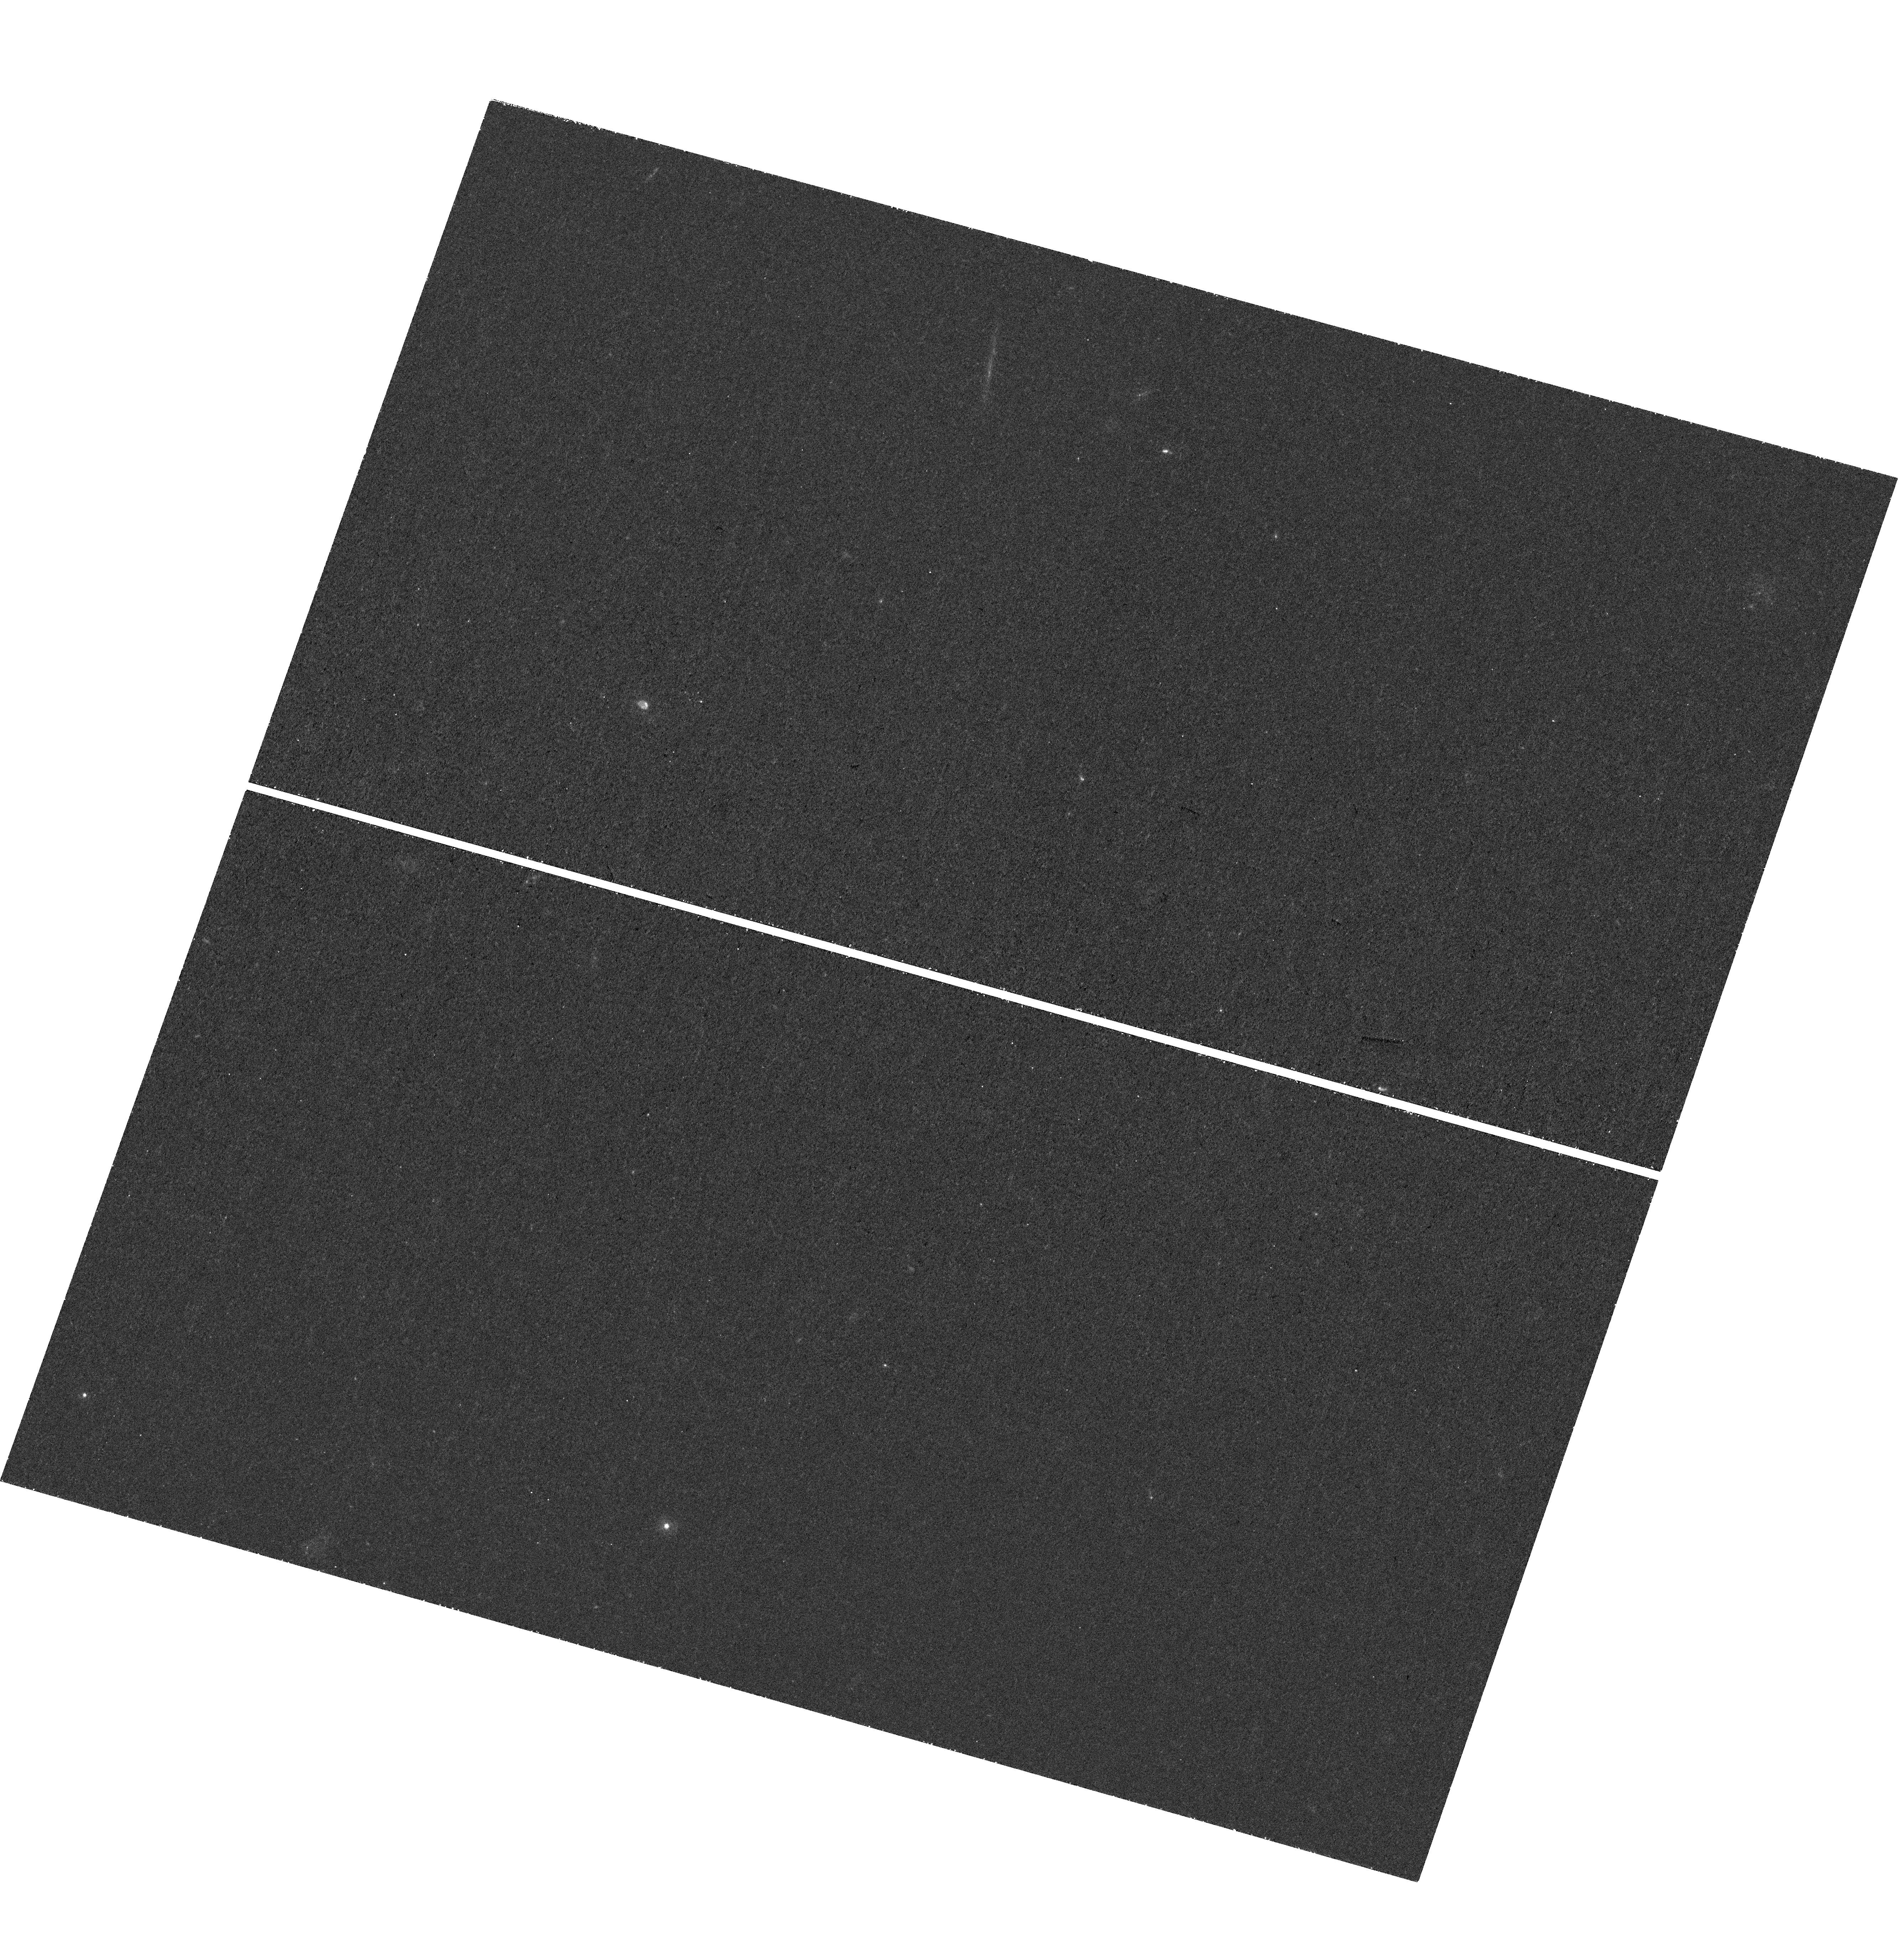
Target: GDS-8. Instrument: WFC3/UVIS. Filter: F275W. Exposure: 1.4 h. Observation ID: hst_15647_08_wfc3_uvis_f275w_idxf08

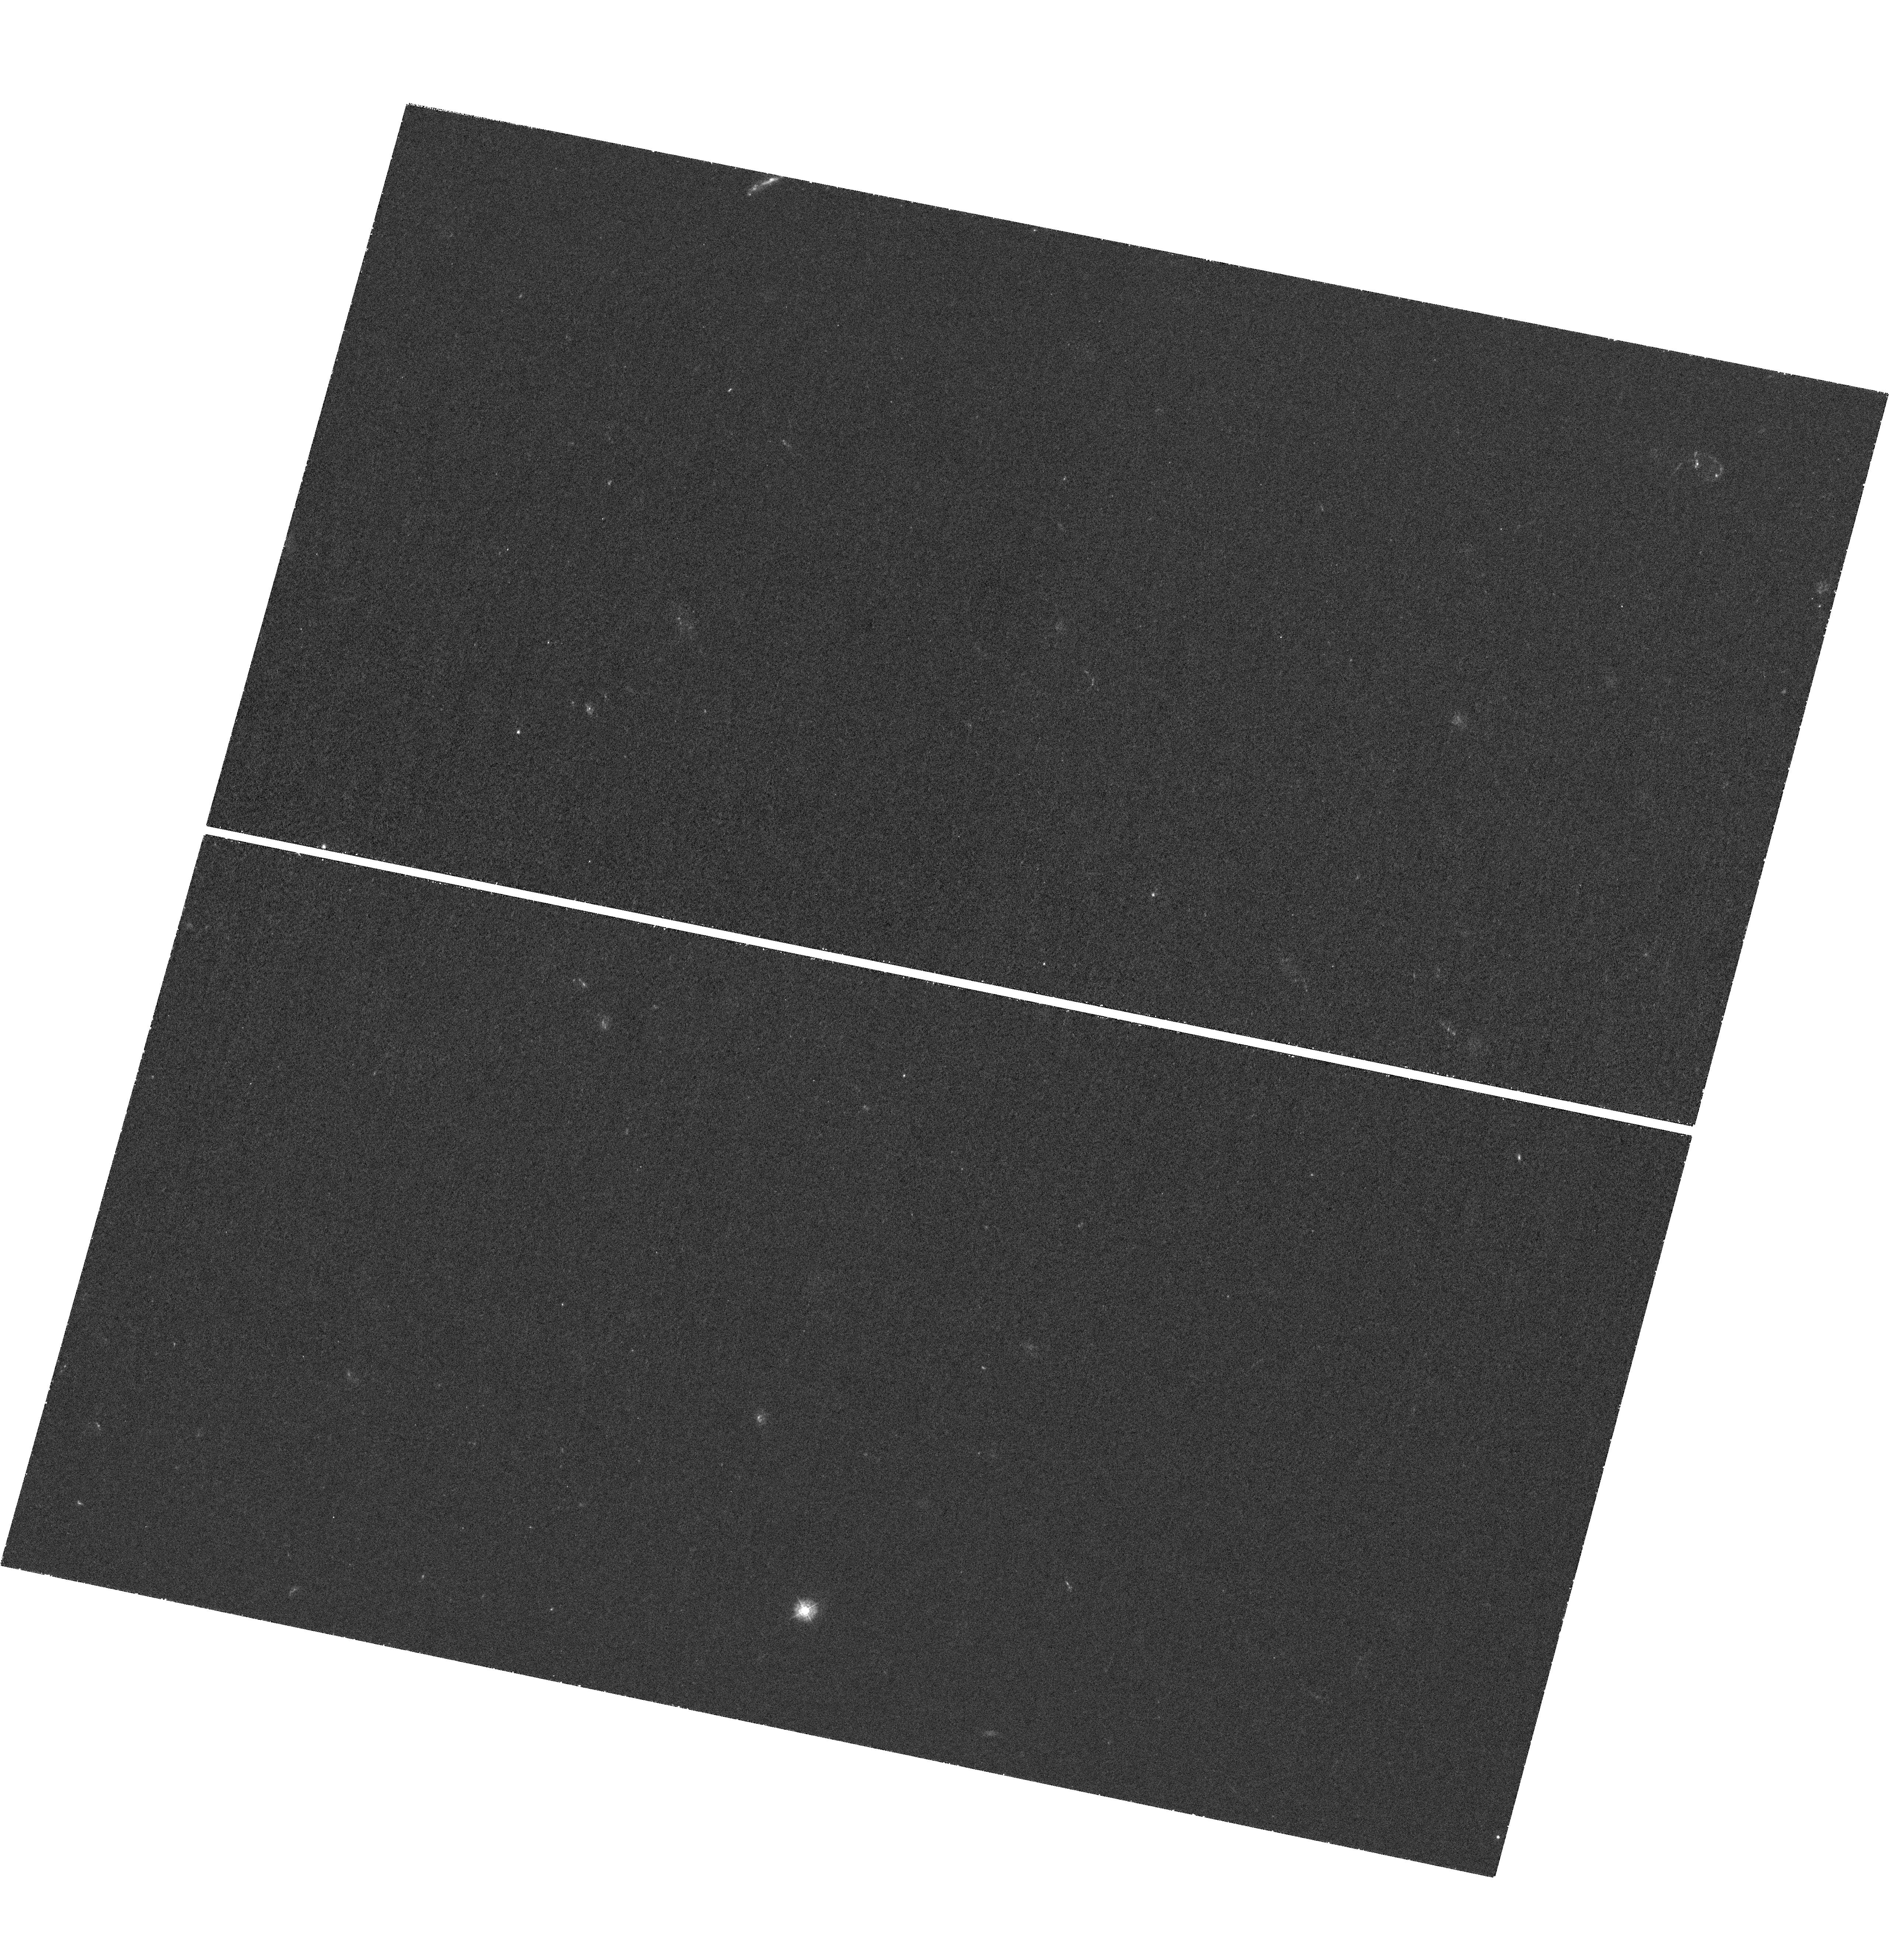
Target: COSMOS-V58. Instrument: WFC3/UVIS. Filter: F275W. Exposure: 2.1 h. Observation ID: hst_15647_58_wfc3_uvis_f275w_idxf58

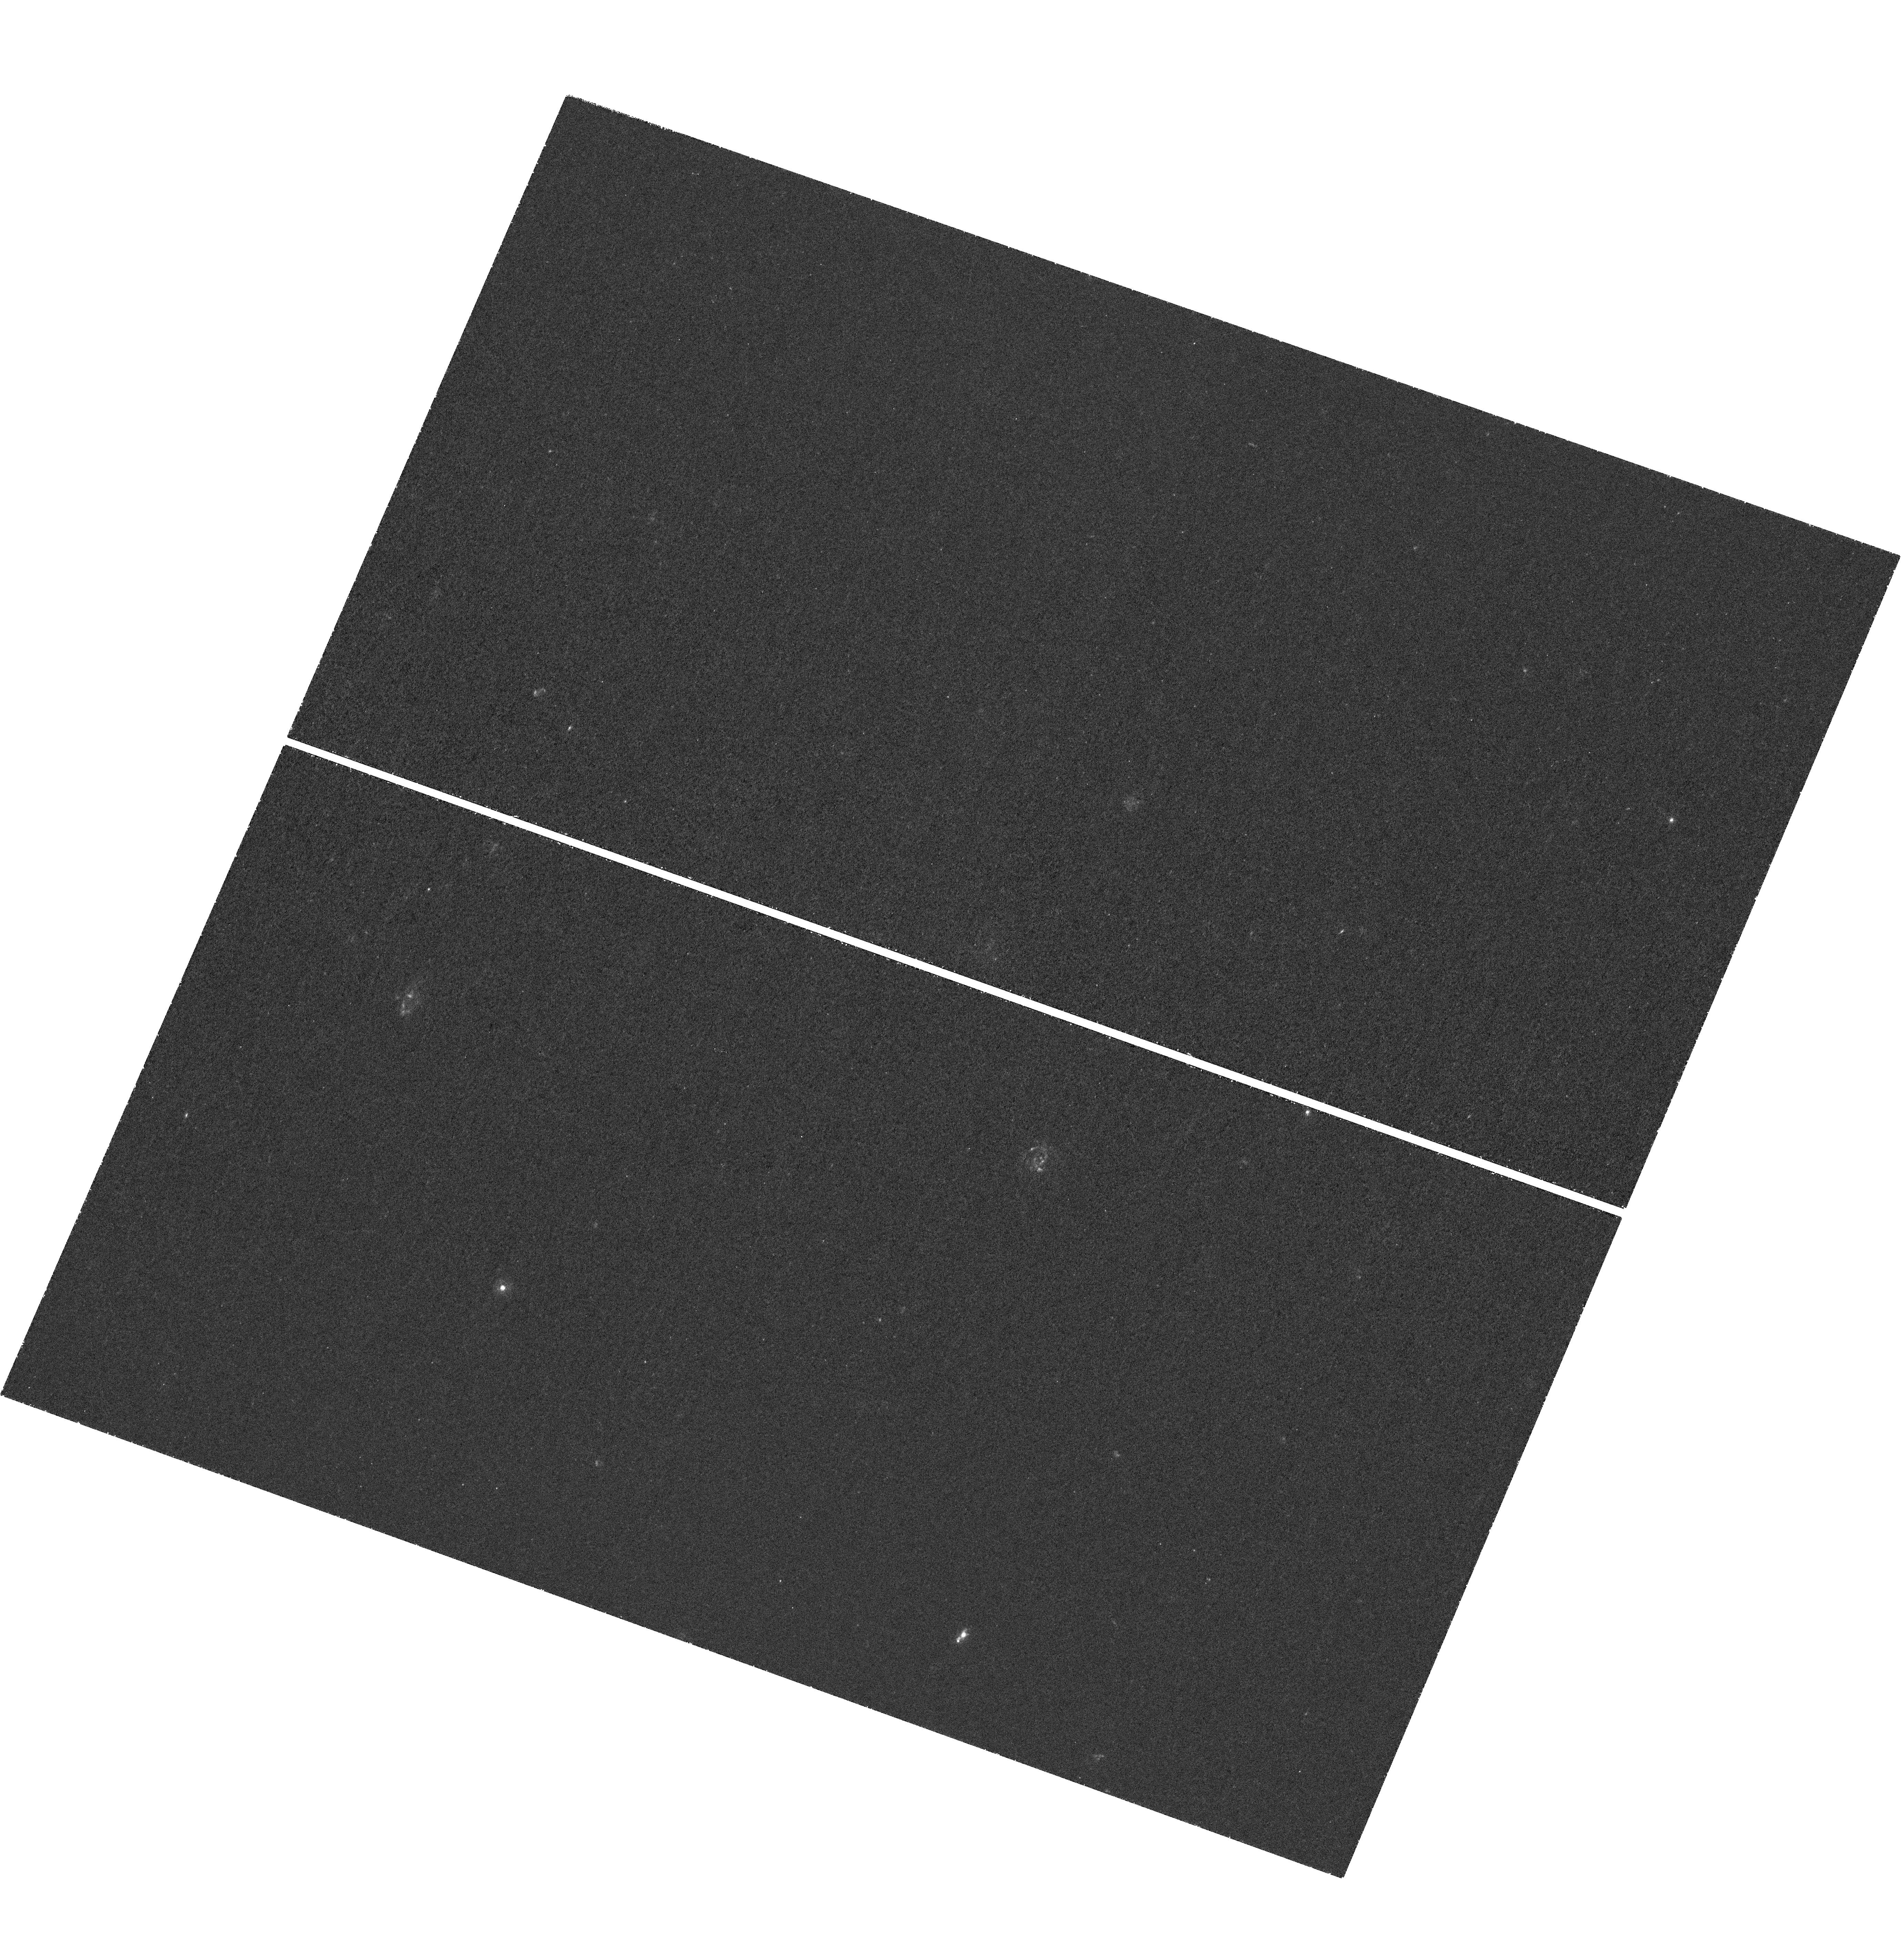
Target: GDS-4. Instrument: WFC3/UVIS. Filter: F275W. Exposure: 2.2 h. Observation ID: hst_15647_04_wfc3_uvis_f275w_idxf04

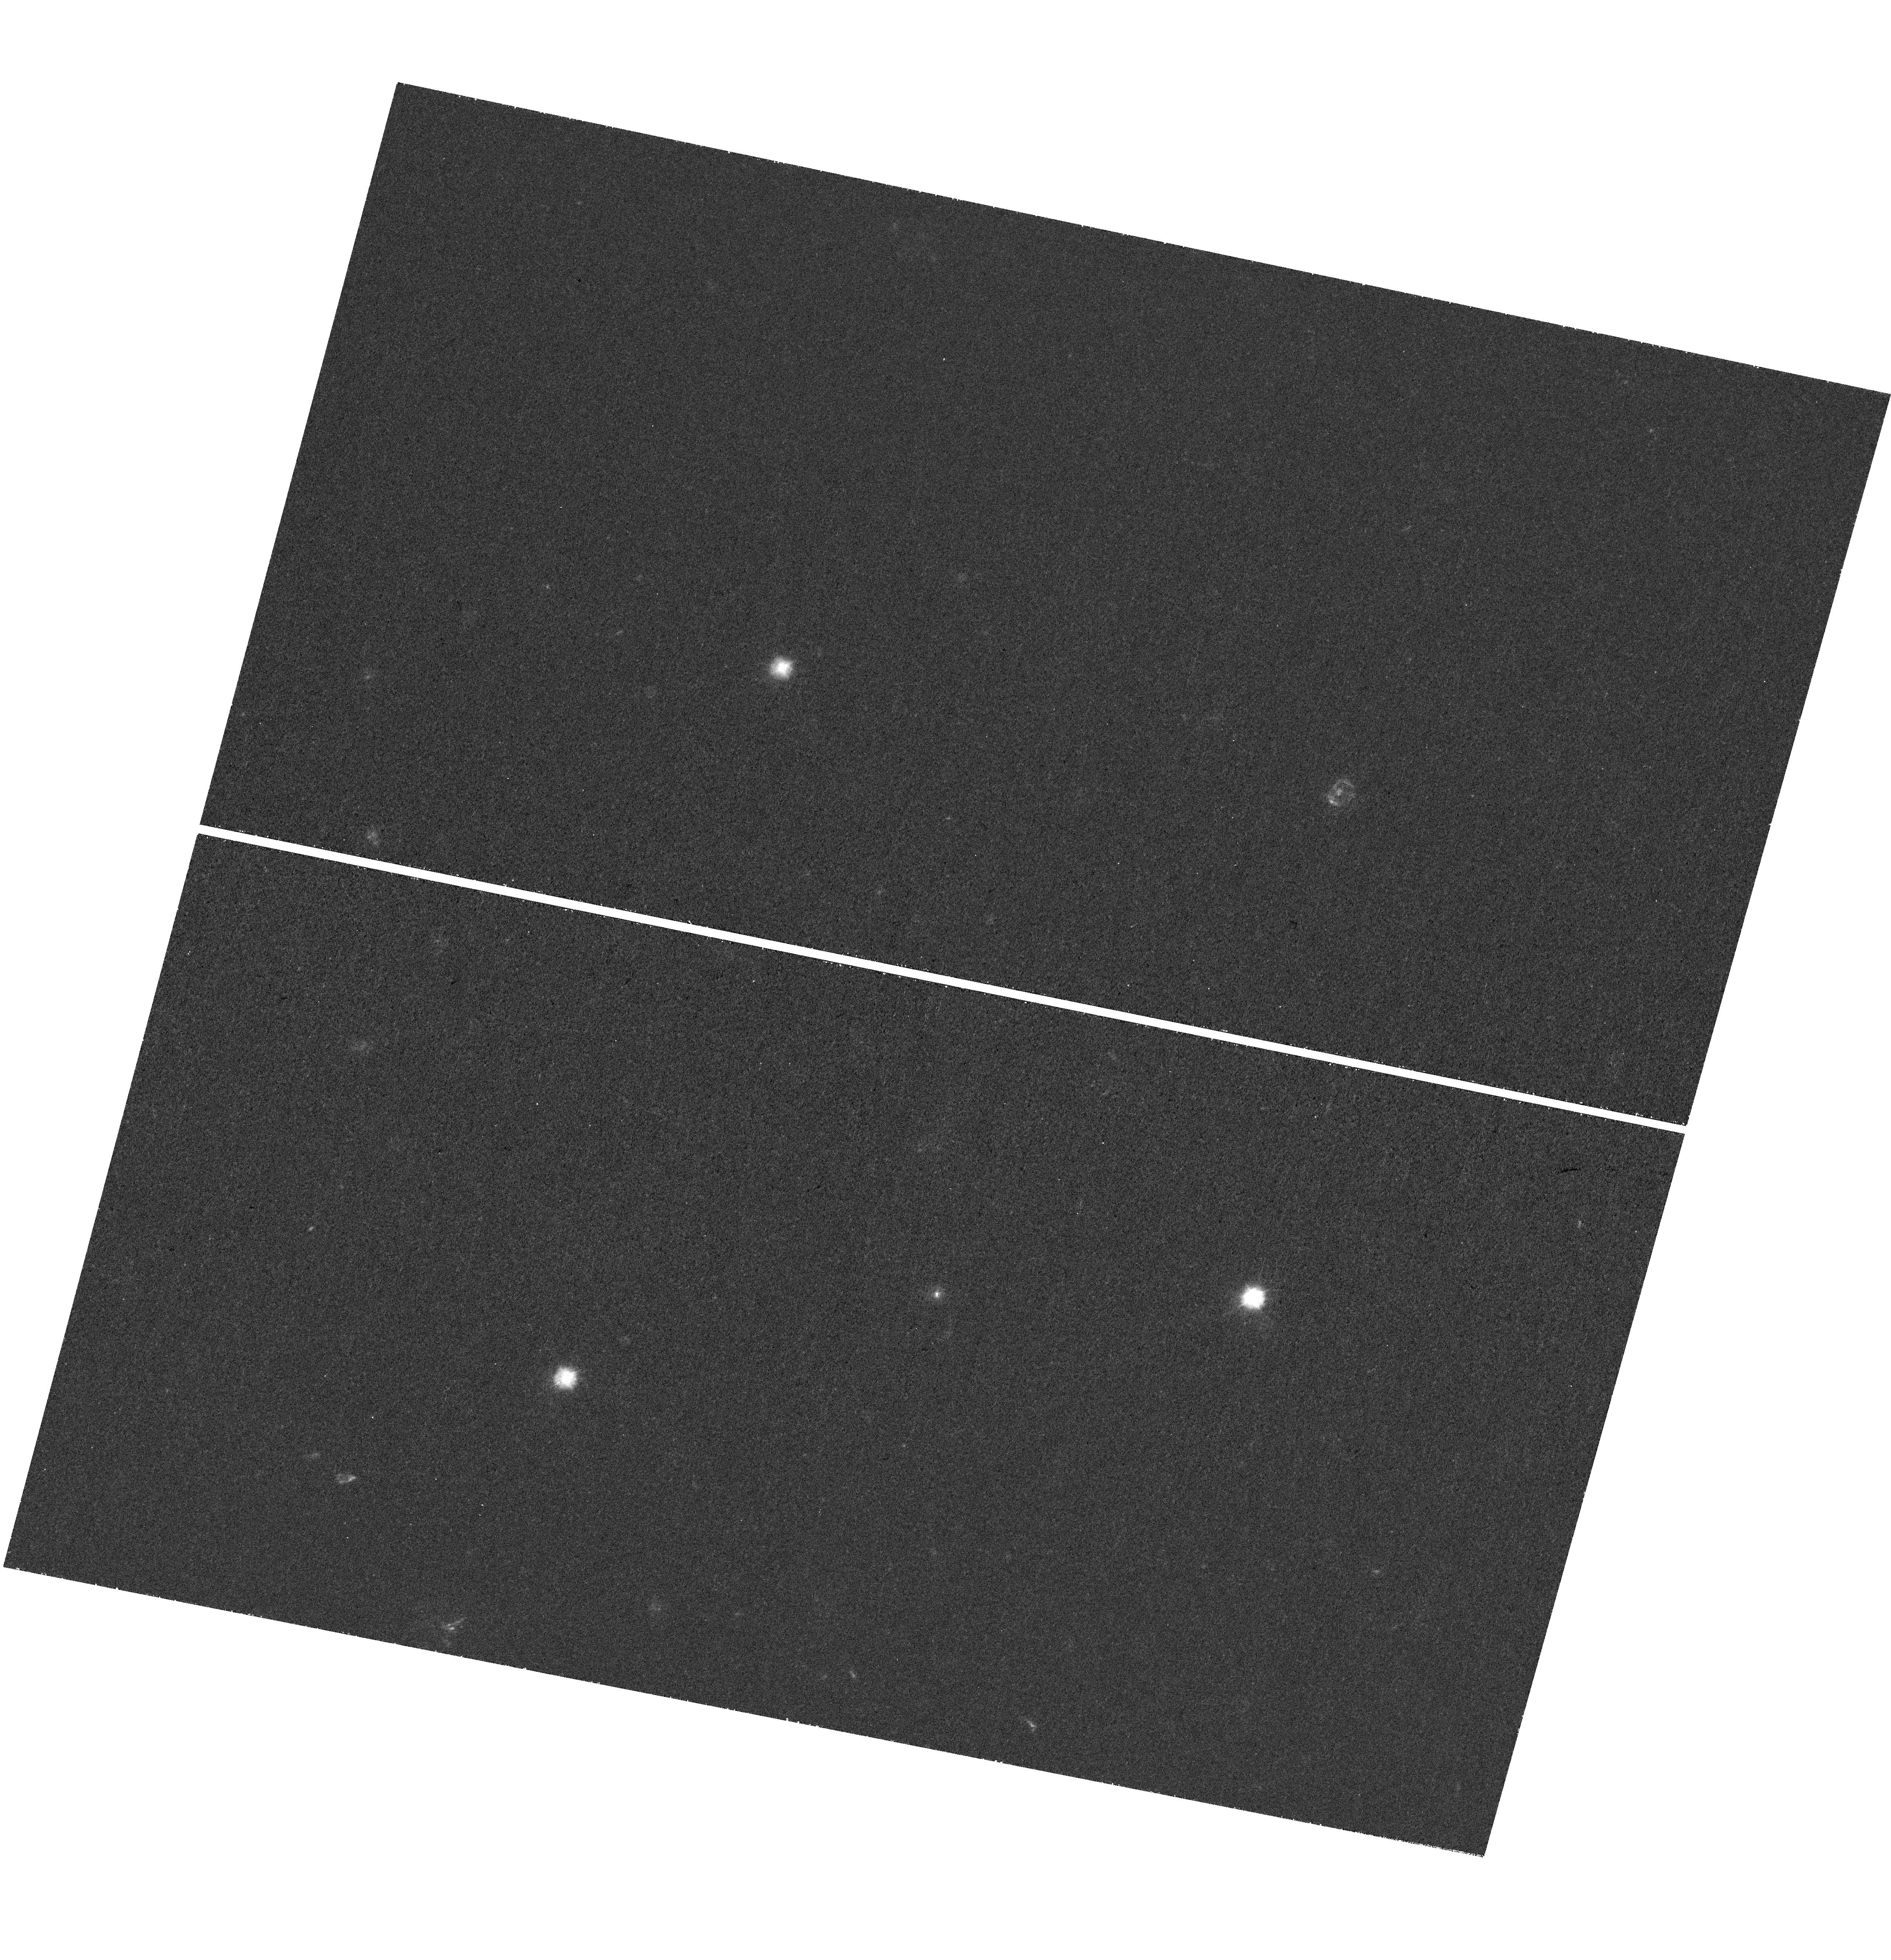
Target: COSMOS-V41. Instrument: WFC3/UVIS. Filter: F275W. Exposure: 1.4 h. Observation ID: hst_15647_41_wfc3_uvis_f275w_idxf41

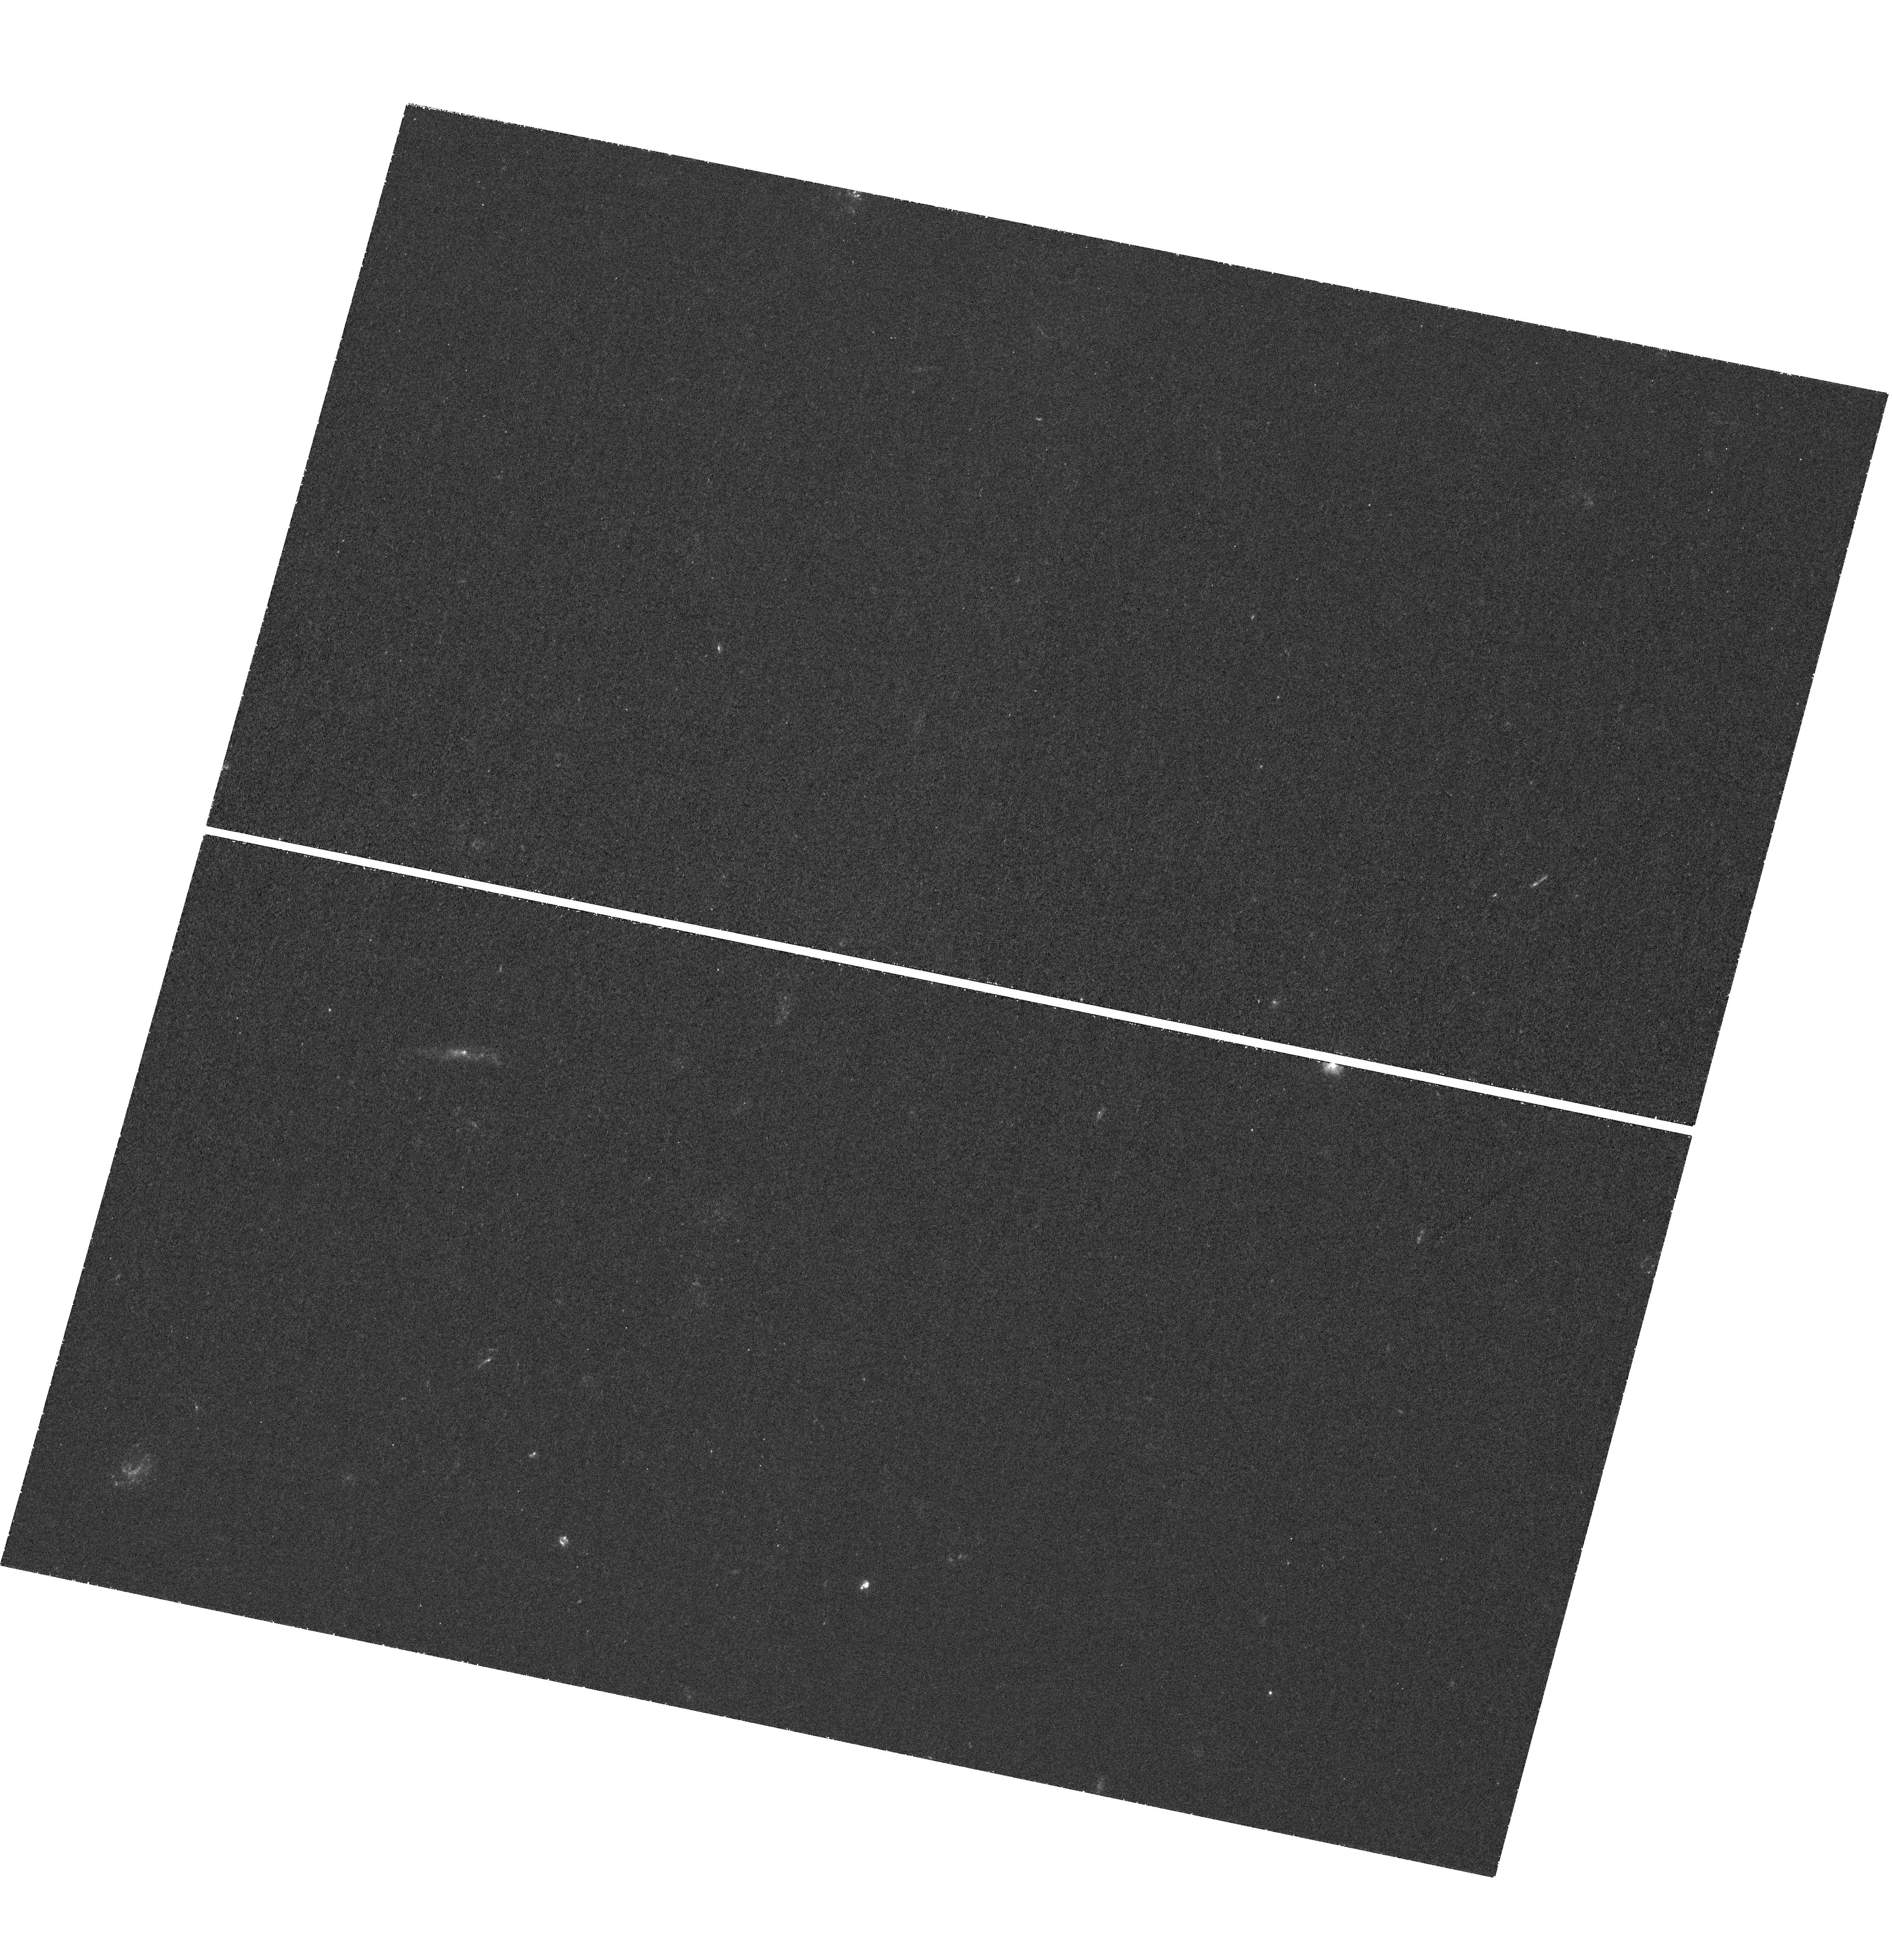
Target: COSMOS-V44. Instrument: WFC3/UVIS. Filter: F275W. Exposure: 2.1 h. Observation ID: hst_15647_44_wfc3_uvis_f275w_idxf44

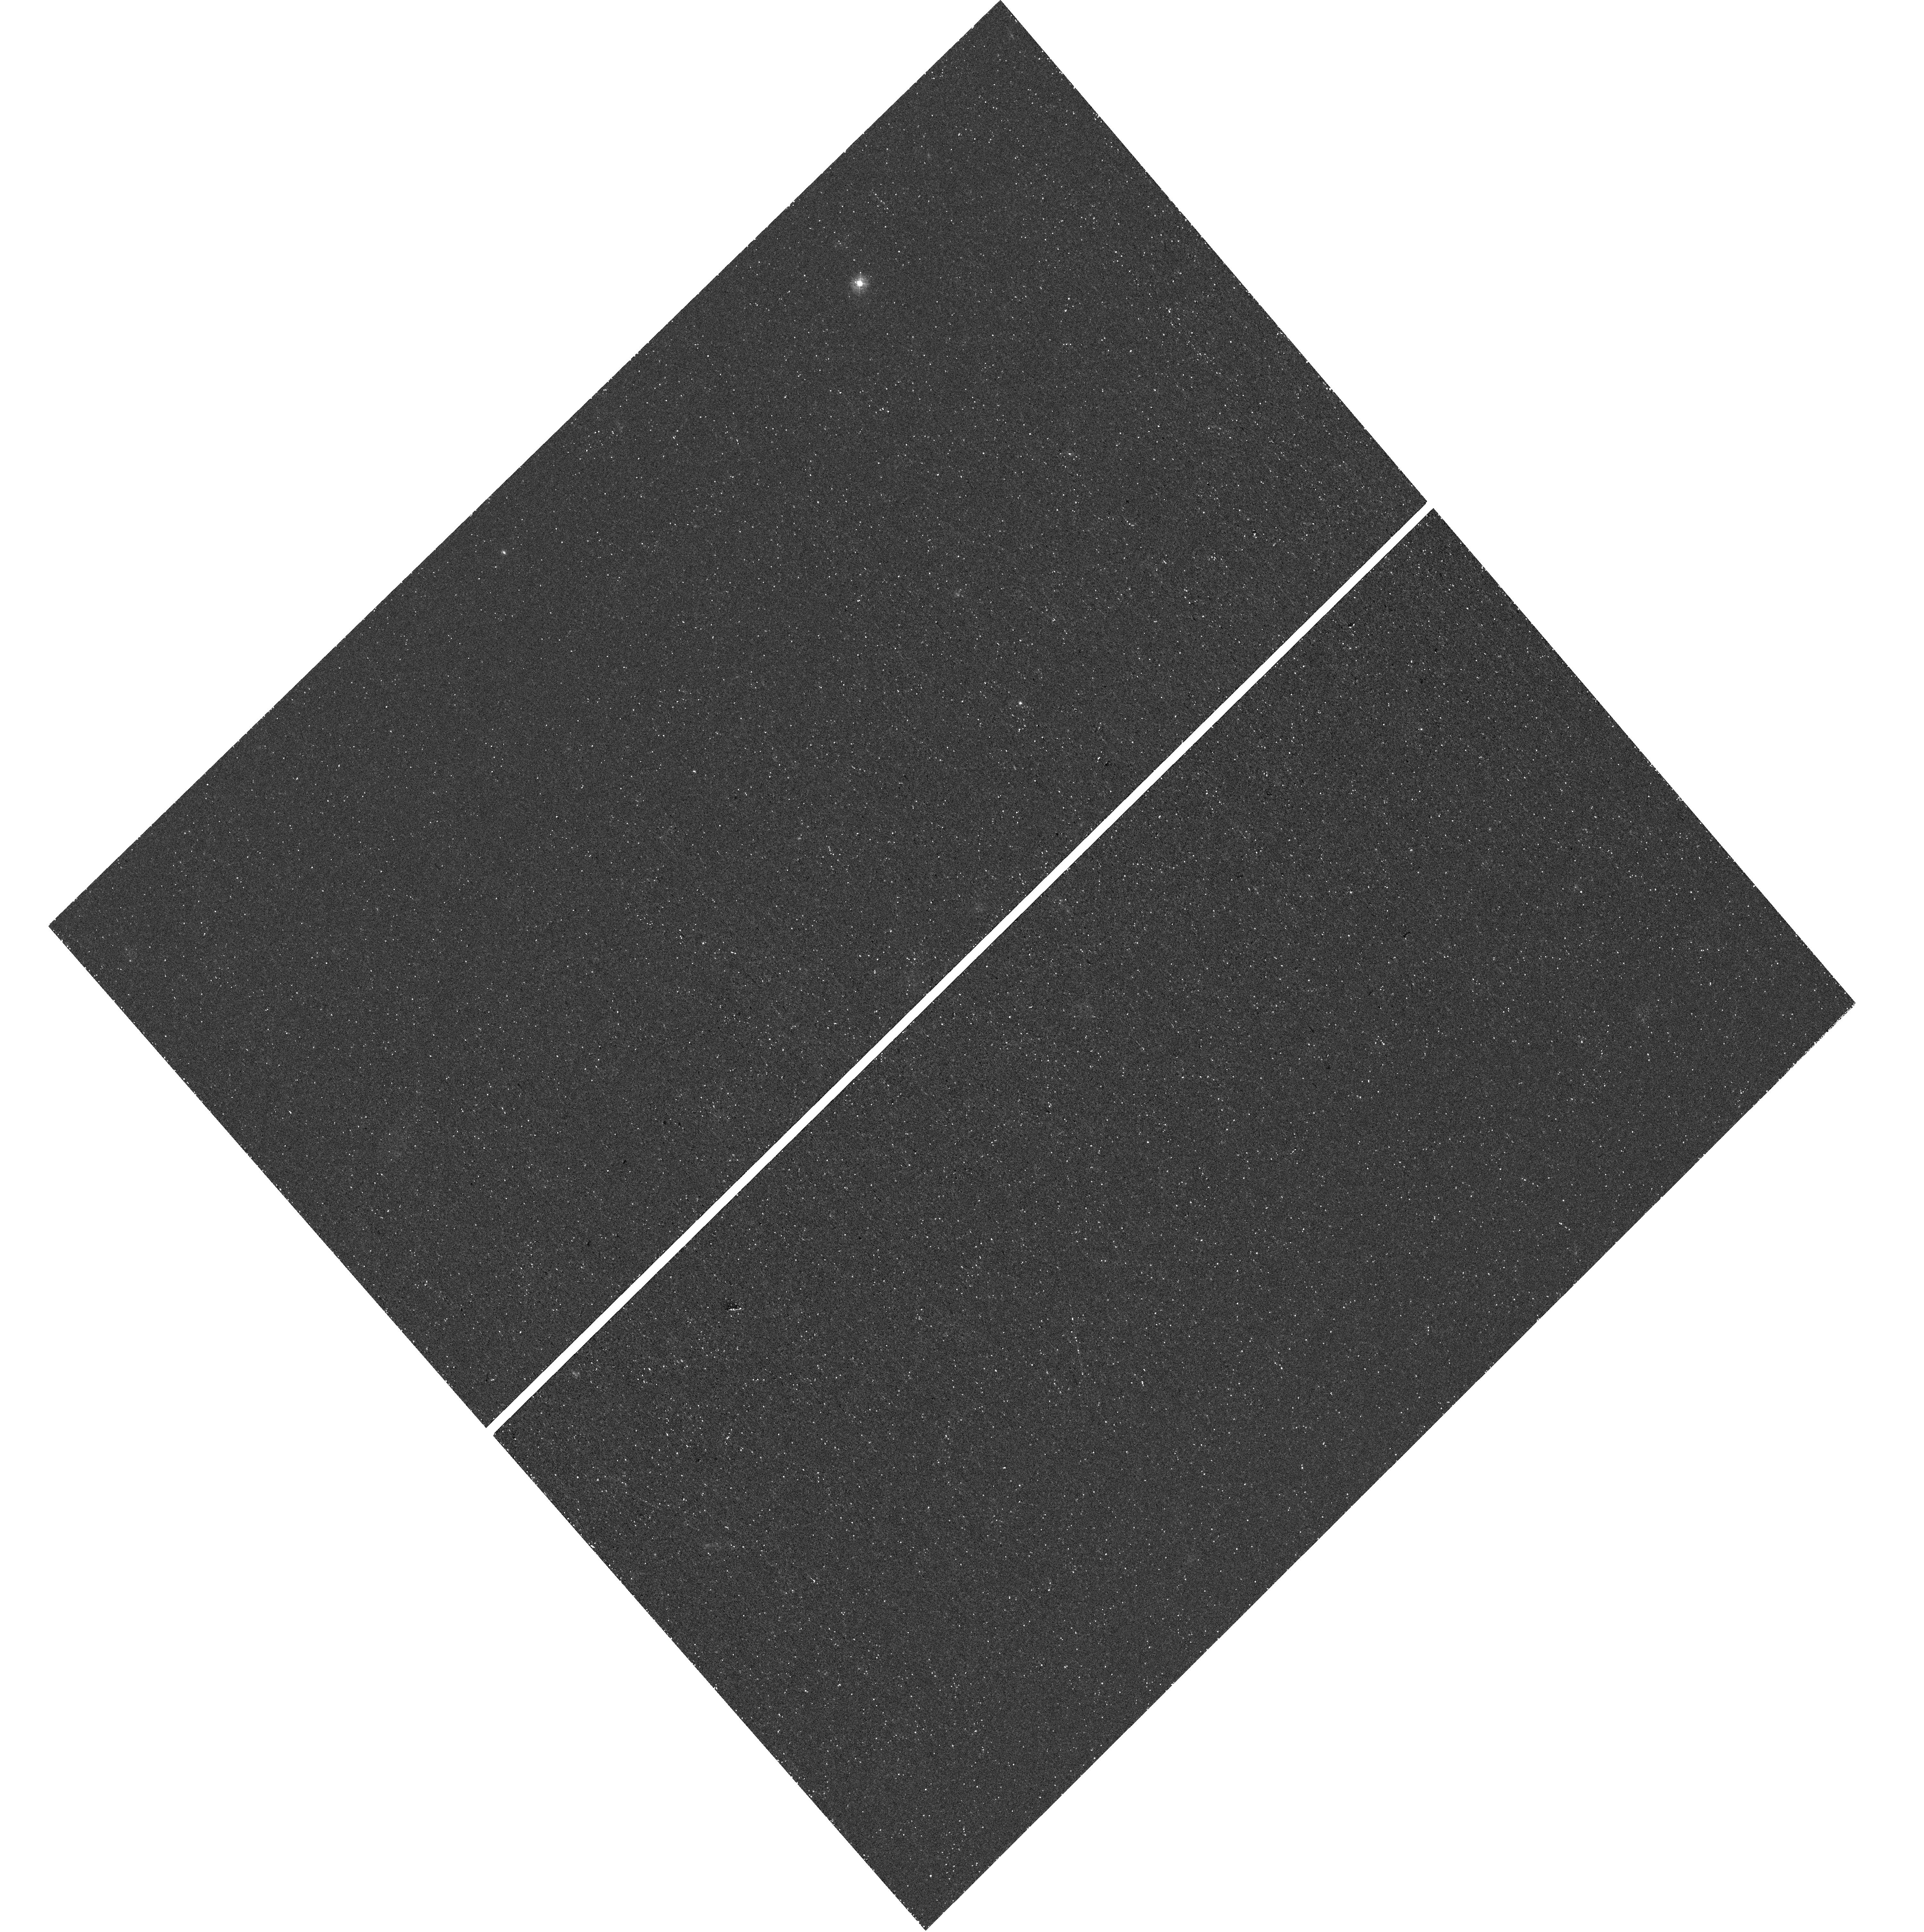
Target: EGS-V07. Instrument: WFC3/UVIS. Filter: F275W. Exposure: 44 min. Observation ID: hst_15647_96_wfc3_uvis_f275w_idxf96

Ultraviolet Imaging of the Cosmic Assembly Near-infrared Deep Extragalactic Legacy Survey Fields (UVCANDELS) (PI: Teplitz, Harry)

We propose UVCANDELS -- the definitive extragalactic UV imaging of the four premier HST deep-wide survey fields best suited to JWST observations. We will investigate the key processes of galaxy evolution during the epoch of vigorous star formation at 0.5<z<3 by: (1) Using the high spatial resolution UV and Blue data (700 pc at z~1) to study the structural evolution of galaxies and create 2D maps of their star-formation history. (2) Combining UVCANDELS with irreplaceable Herschel legacy data to trace the evolution of the dust content of moderate redshift (z<1) galaxies. (3) Probing the role of environment in the evolution of low-mass star-forming galaxies. (4) Investigating the decay of star-formation in massive early type galaxies and the role of minor mergers. (5) Stacking images to constrain the escape fraction of ionizing radiation from galaxies at z~2.5 to better understand how star-forming galaxies reionized the Universe at z>6. We propose WFC3/F275W imaging of four CANDELS fields (~430 sq. arcmin; 4x increased UV coverage when combined with archival data), reaching AB=27 for compact galaxies (SFR~0.2 Msun/yr at z=1), together with parallel ACS/F435W (AB>=28.0) imaging. These fields have extensive treasury data and are the natural place to complete HST's UV imaging legacy. The proposed wide-area program will complement existing deep UV observations (HDUV, UVUDF, ERS, and the Frontier Fields). We will increase the data's legacy value by providing public science quality images, catalogs, and improved photometric redshifts to enable a wide range of research. UVCANDELS is a natural component of the UV Initiative and will support JWST observations of these fields.